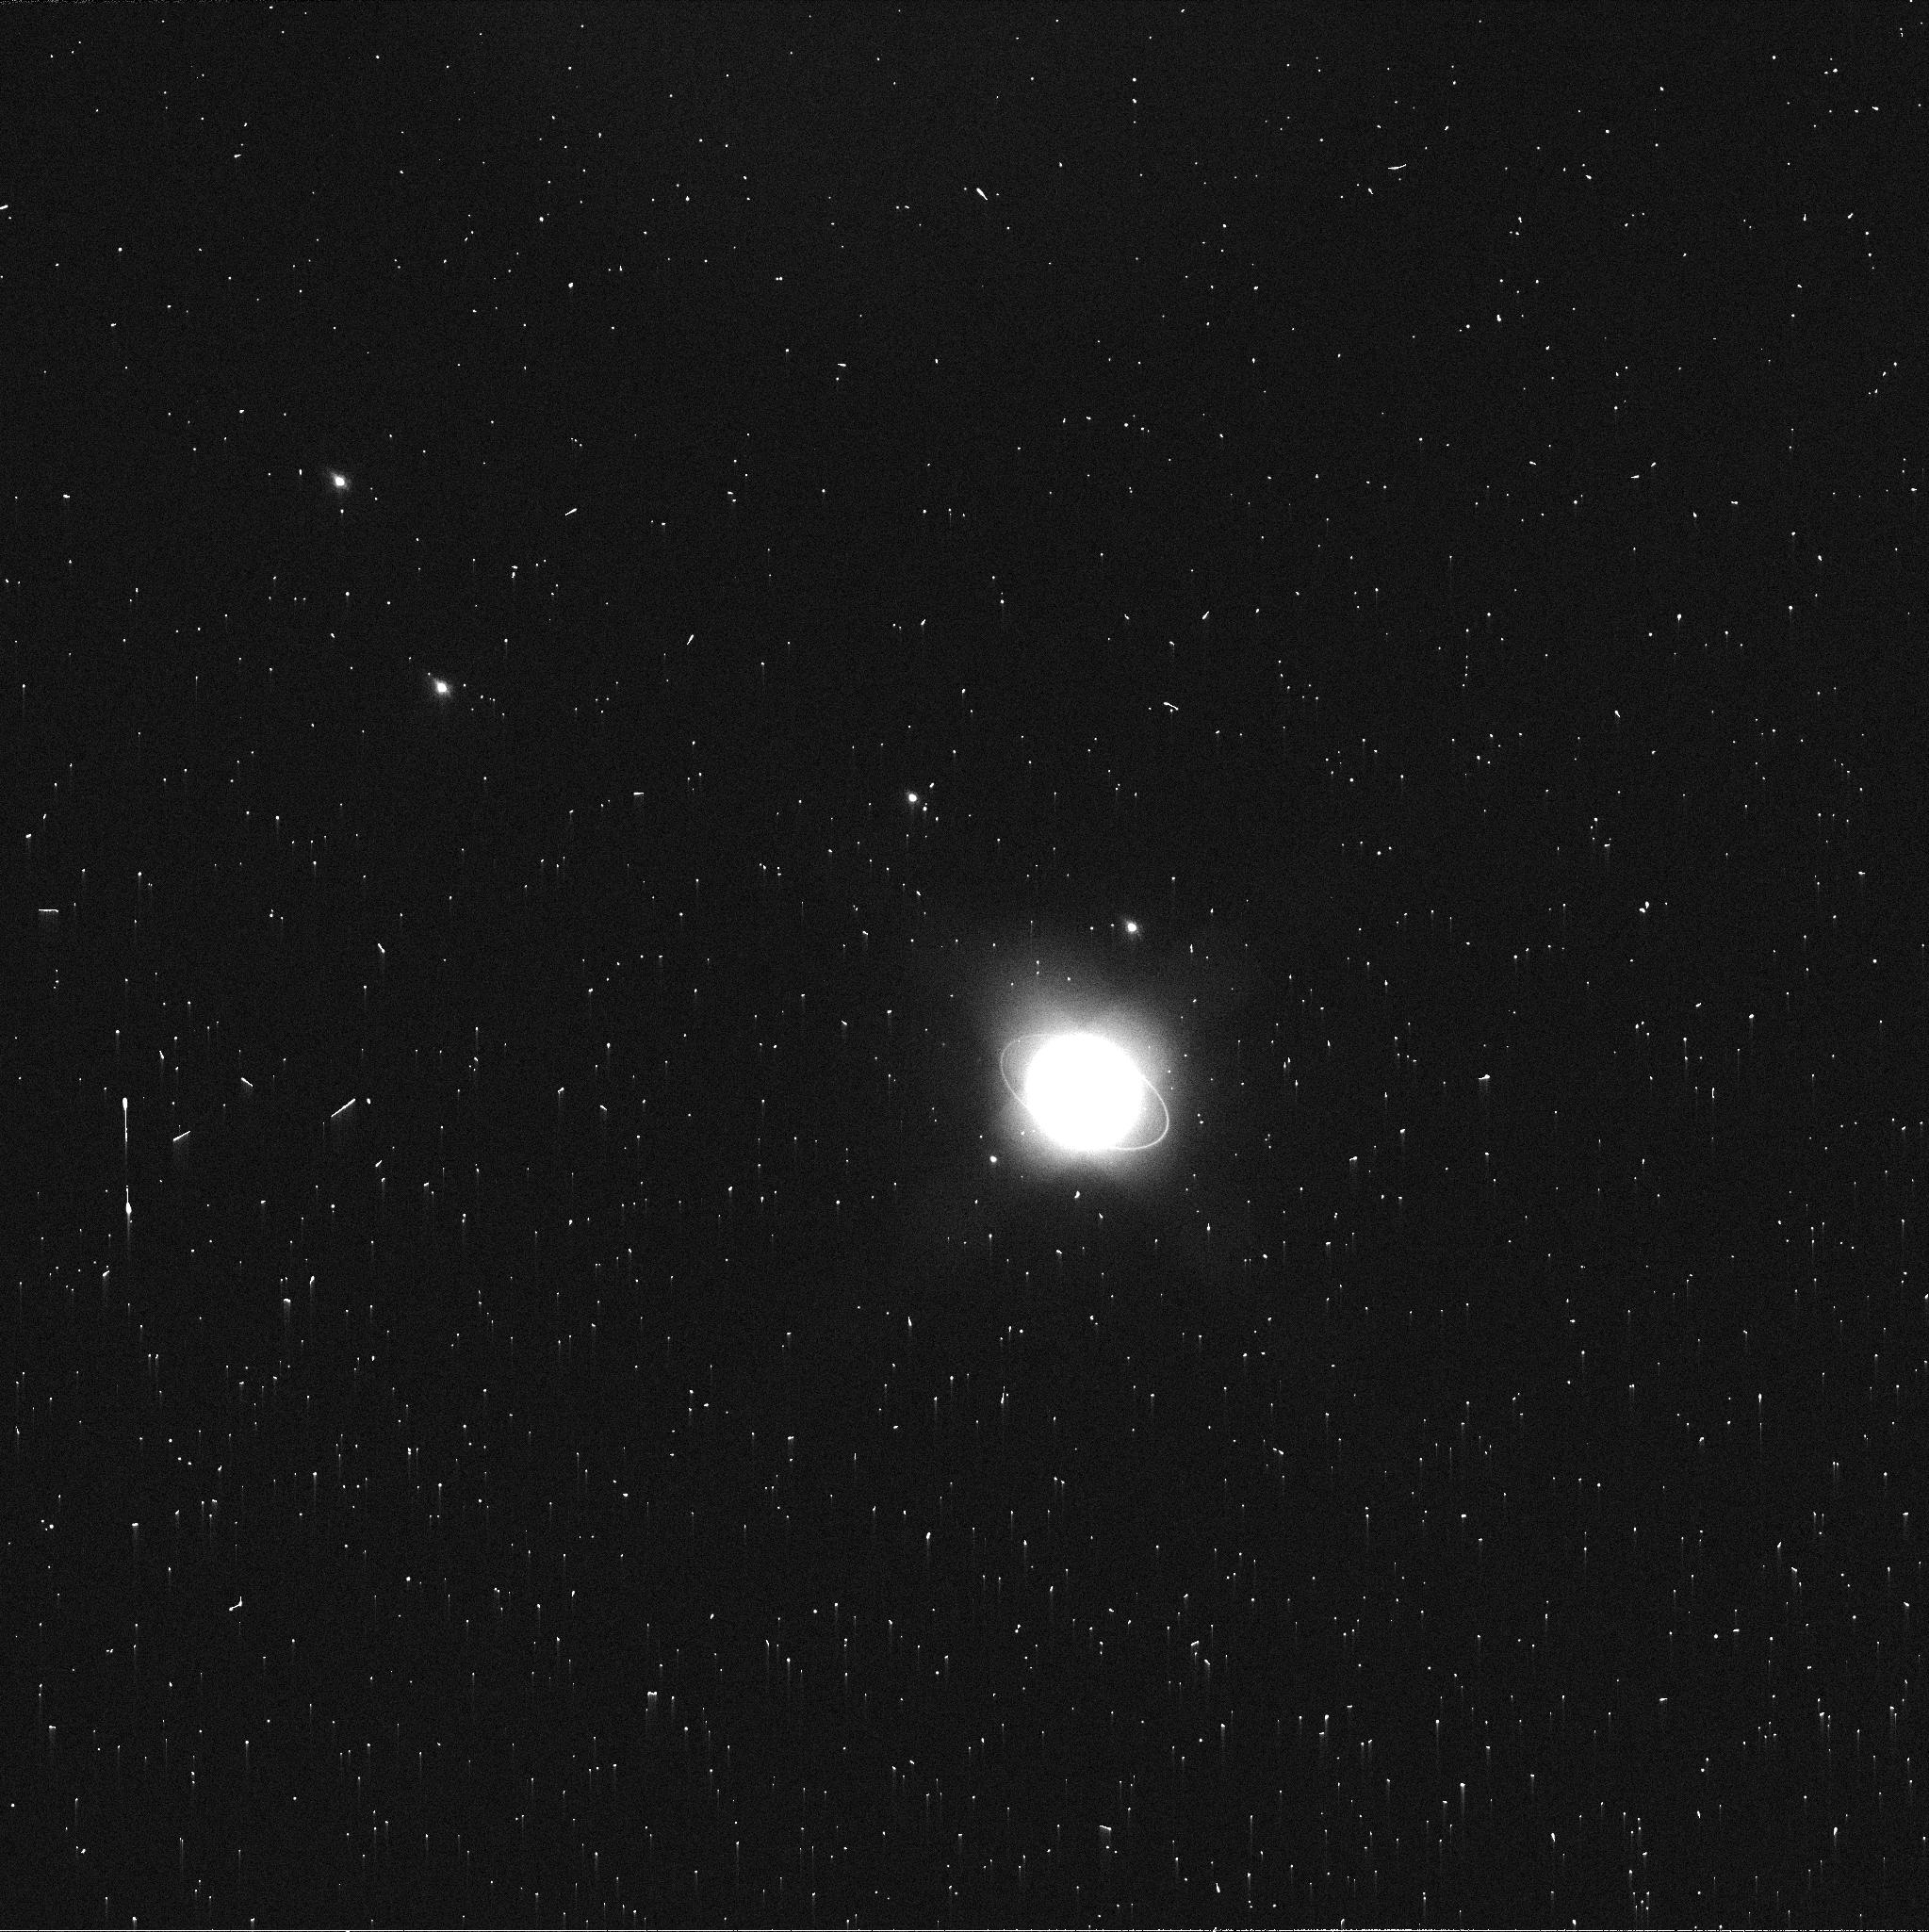
Target: URANUS
Instrument: WFC3/UVIS
Filter: FQ619N
Exposure: 2 min
Observation ID: icss02jaq

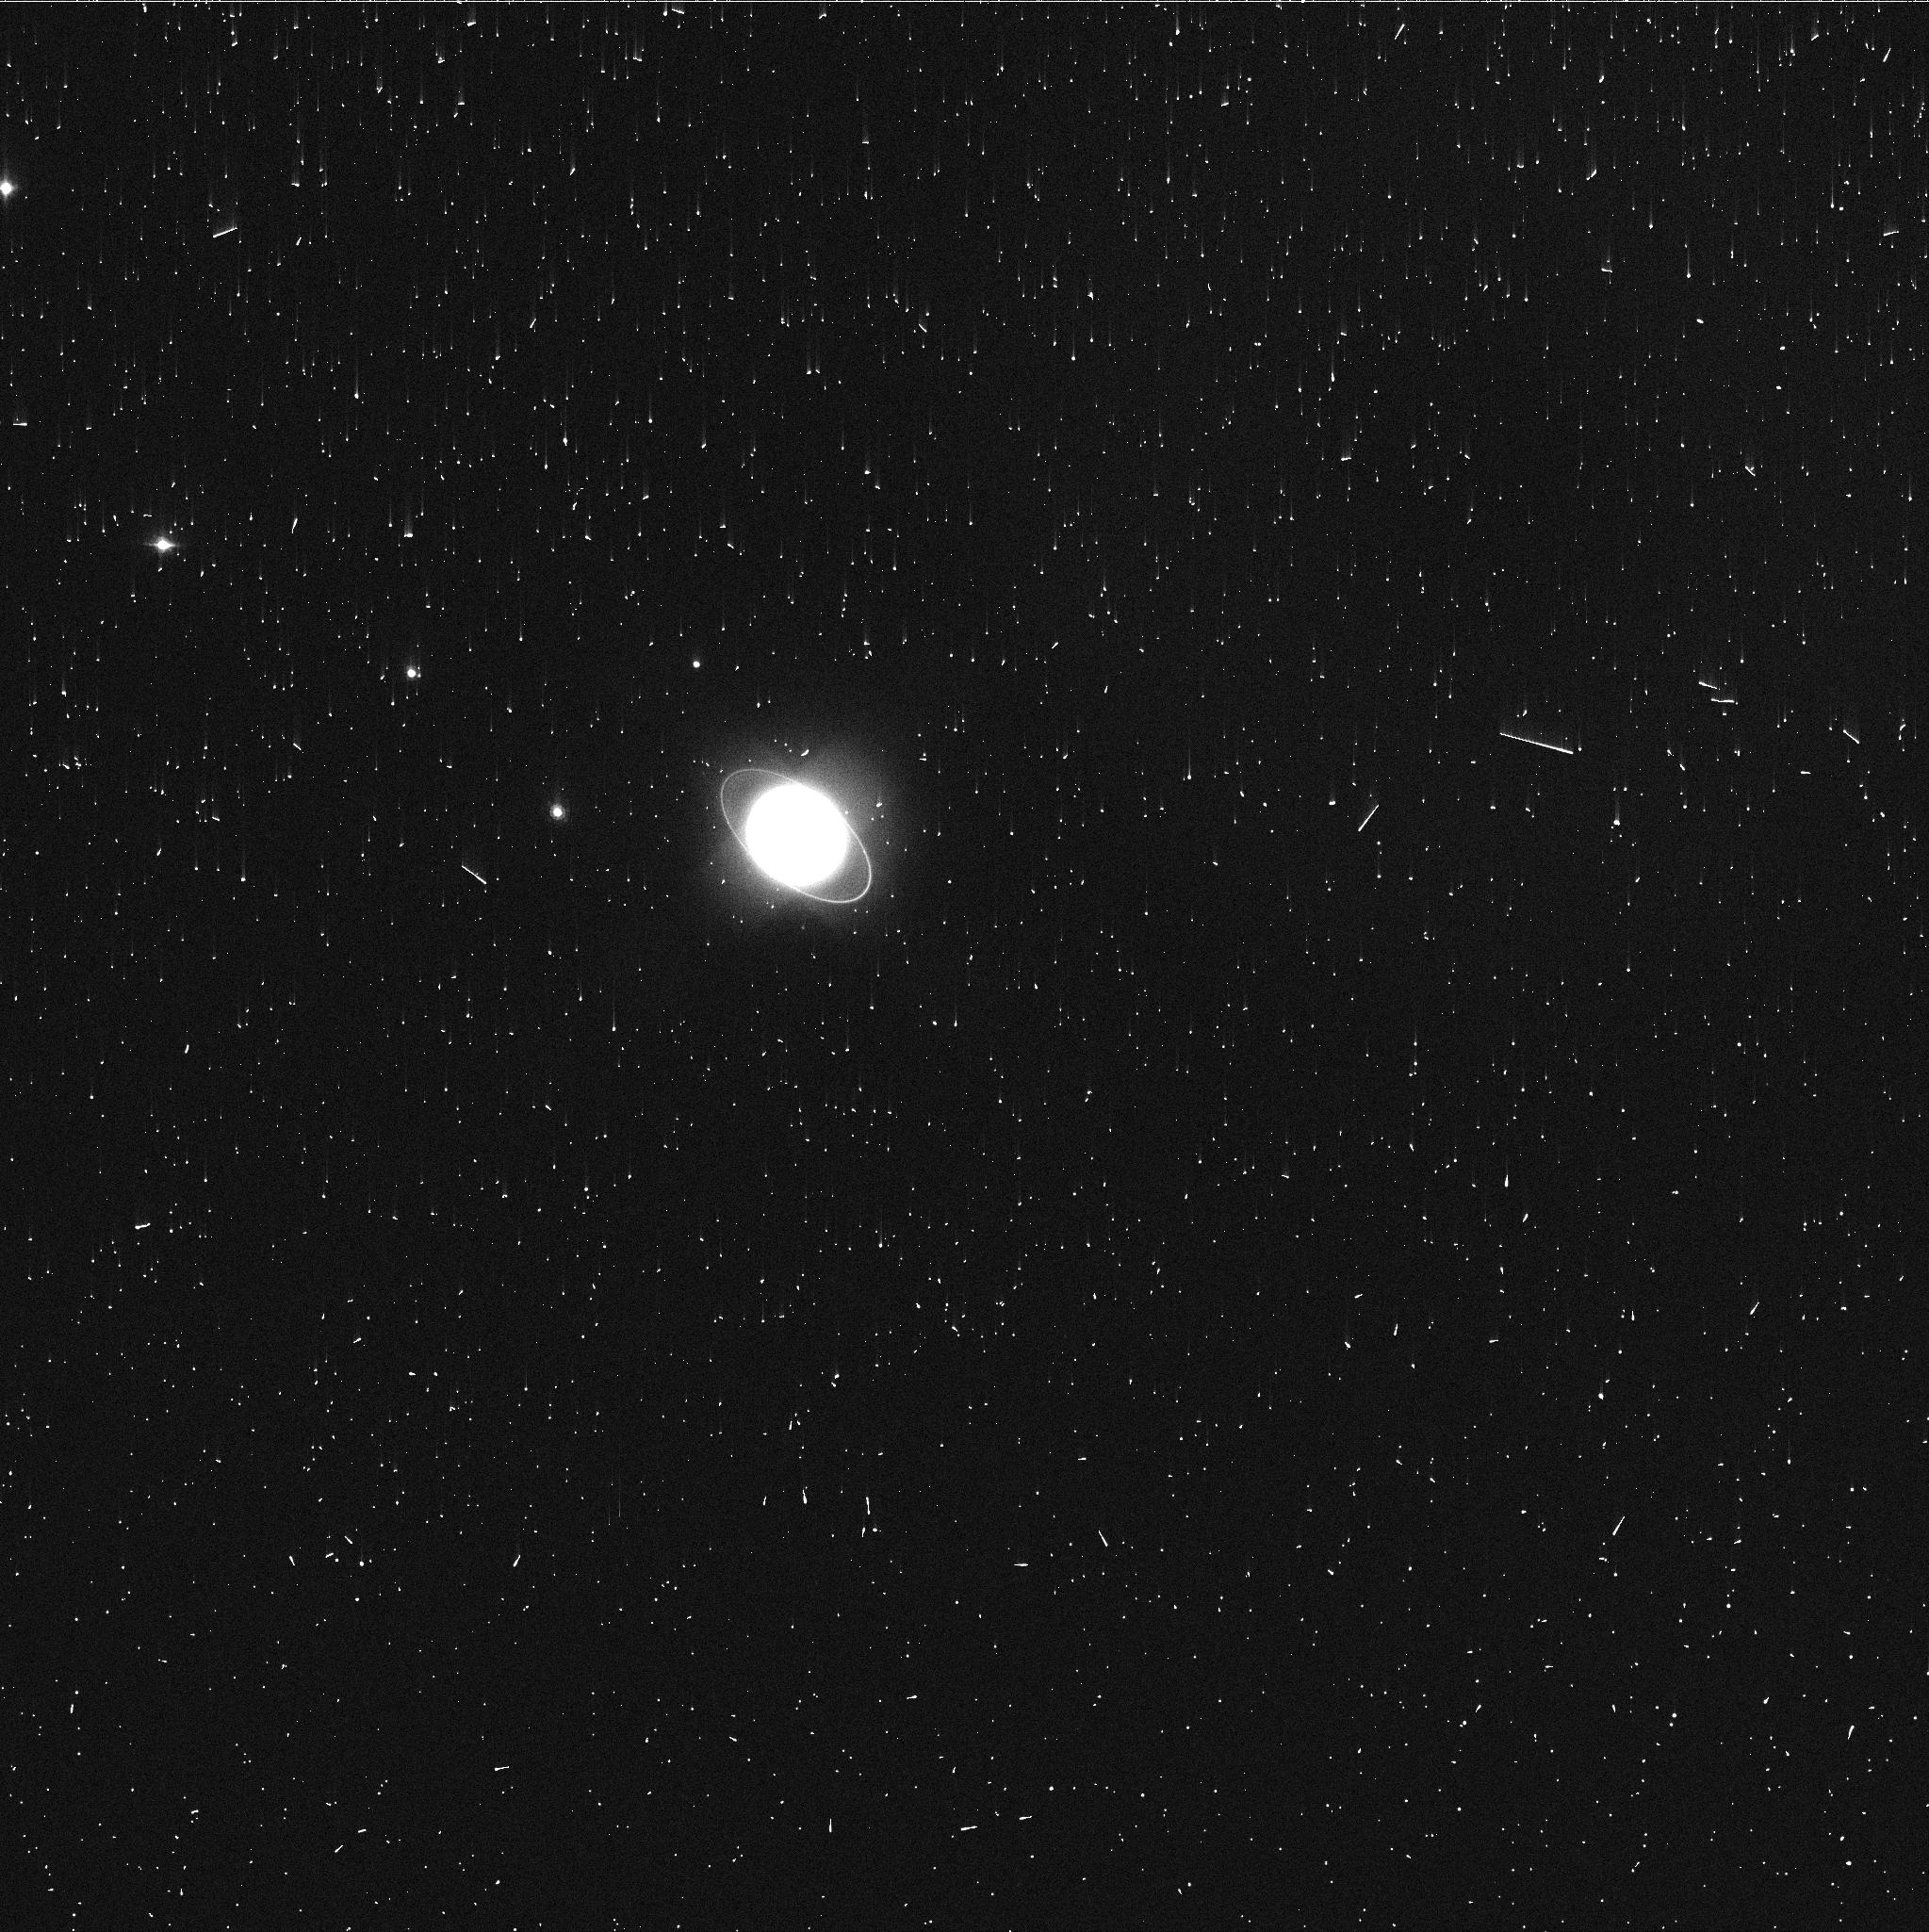
Target: URANUS
Instrument: WFC3/UVIS
Filter: FQ727N
Exposure: 3 min
Observation ID: icss01cjq

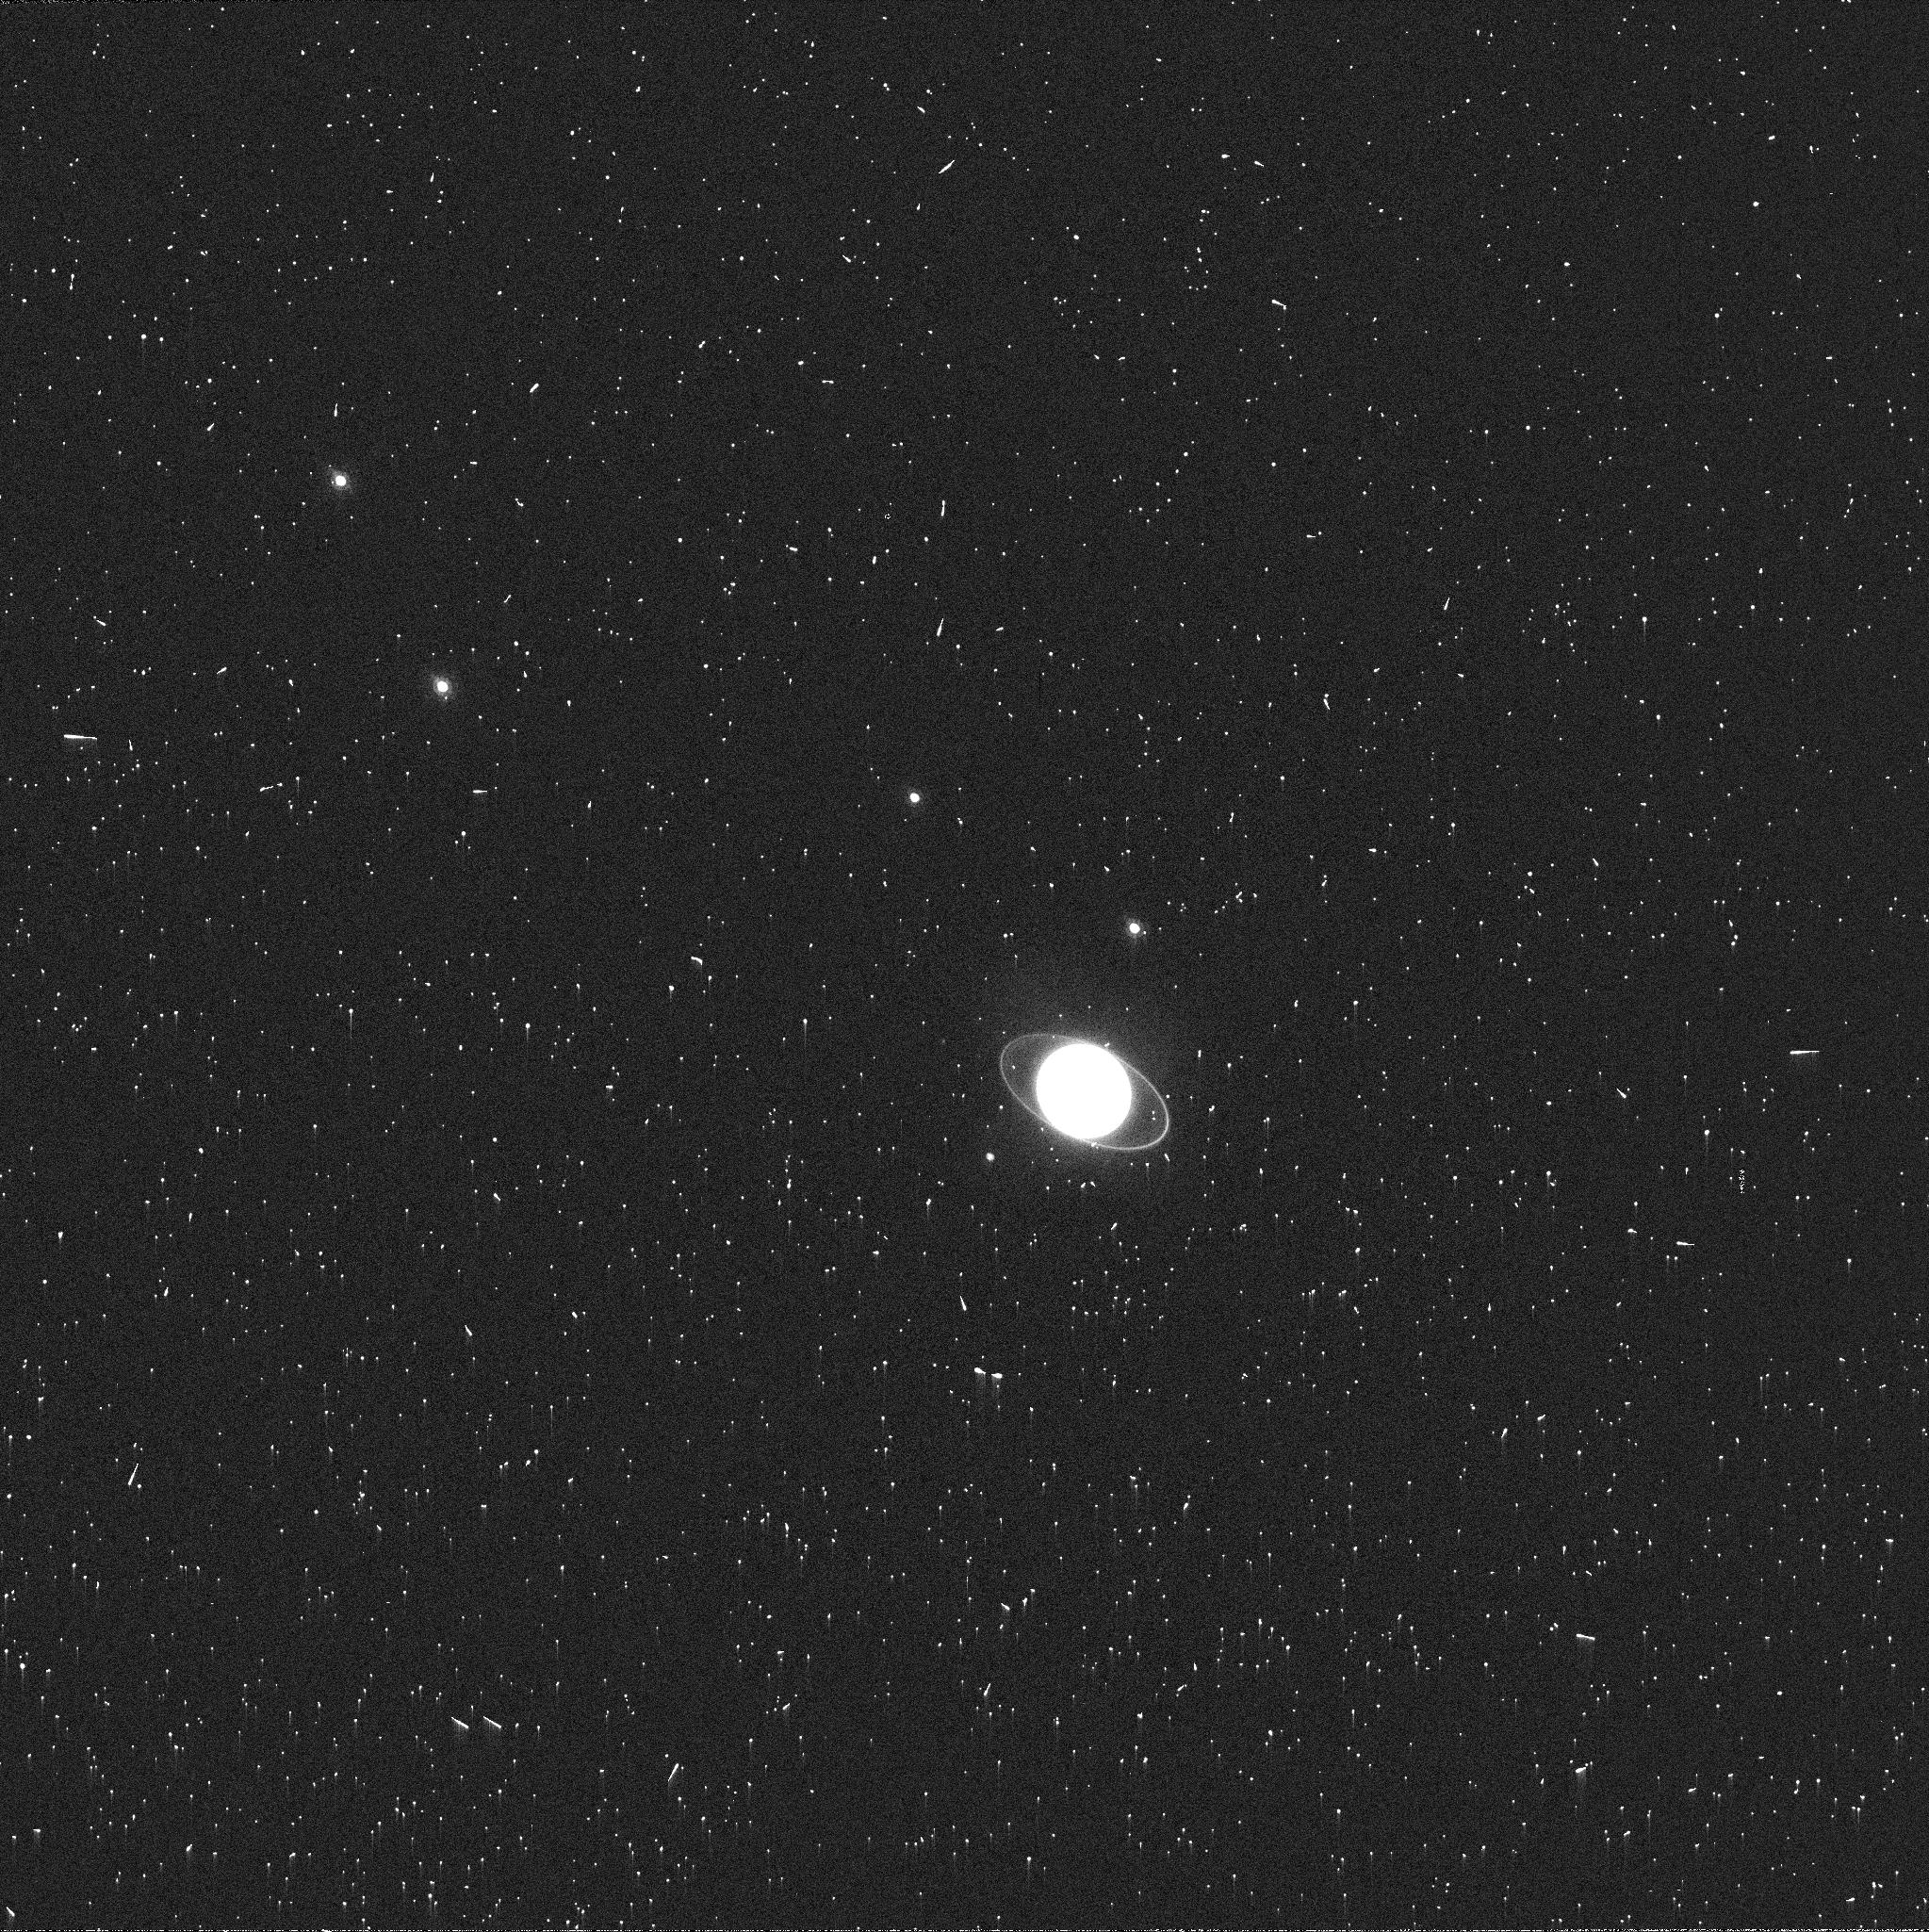
Target: URANUS
Instrument: WFC3/UVIS
Filter: FQ889N
Exposure: 3 min
Observation ID: icss02jbq

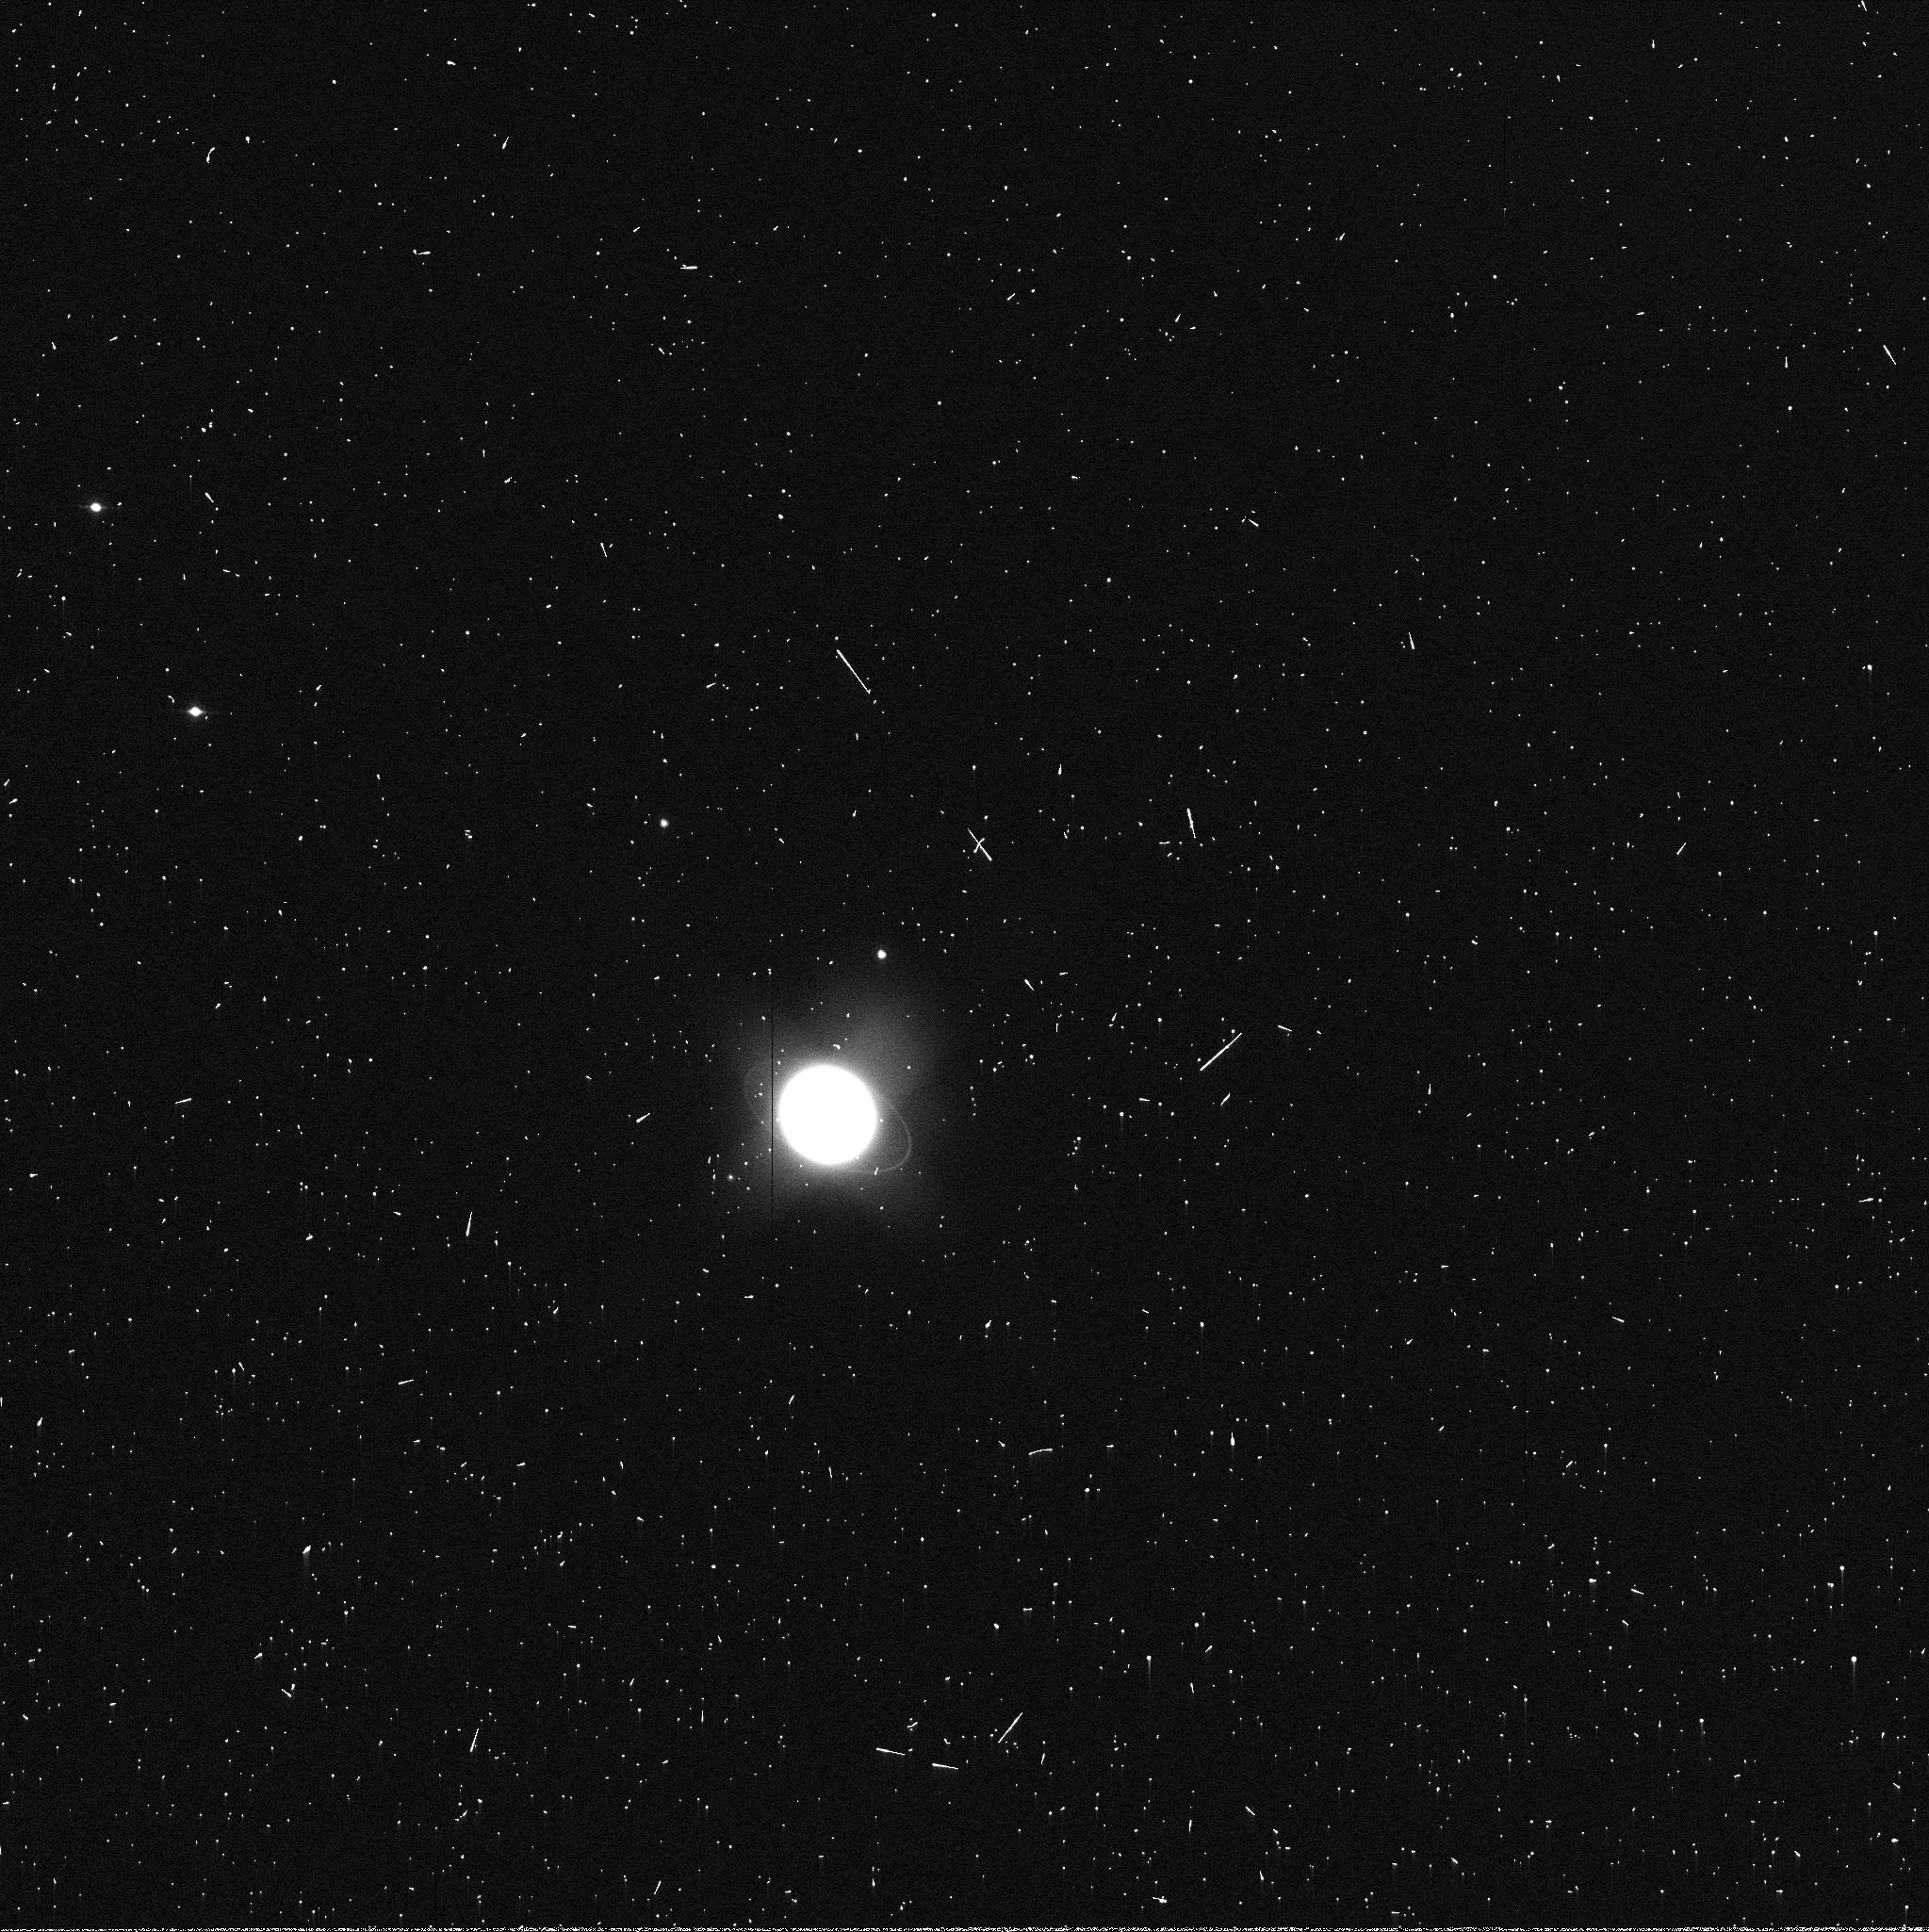
Target: URANUS
Instrument: WFC3/UVIS
Filter: FQ937N
Exposure: 2 min
Observation ID: icss02jcq

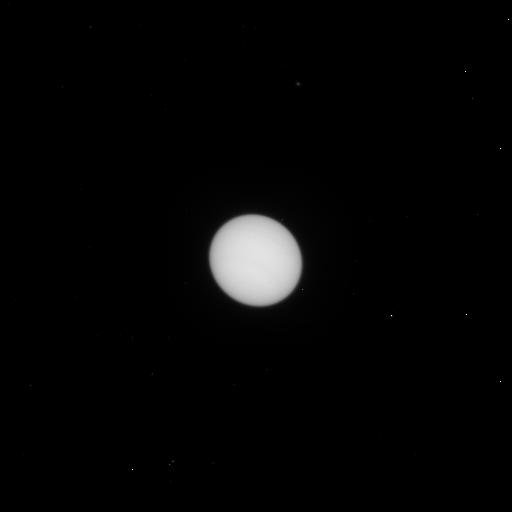
Target: URANUS
Instrument: WFC3/UVIS
Filter: F631N
Exposure: 1 min
Observation ID: icss02j5q

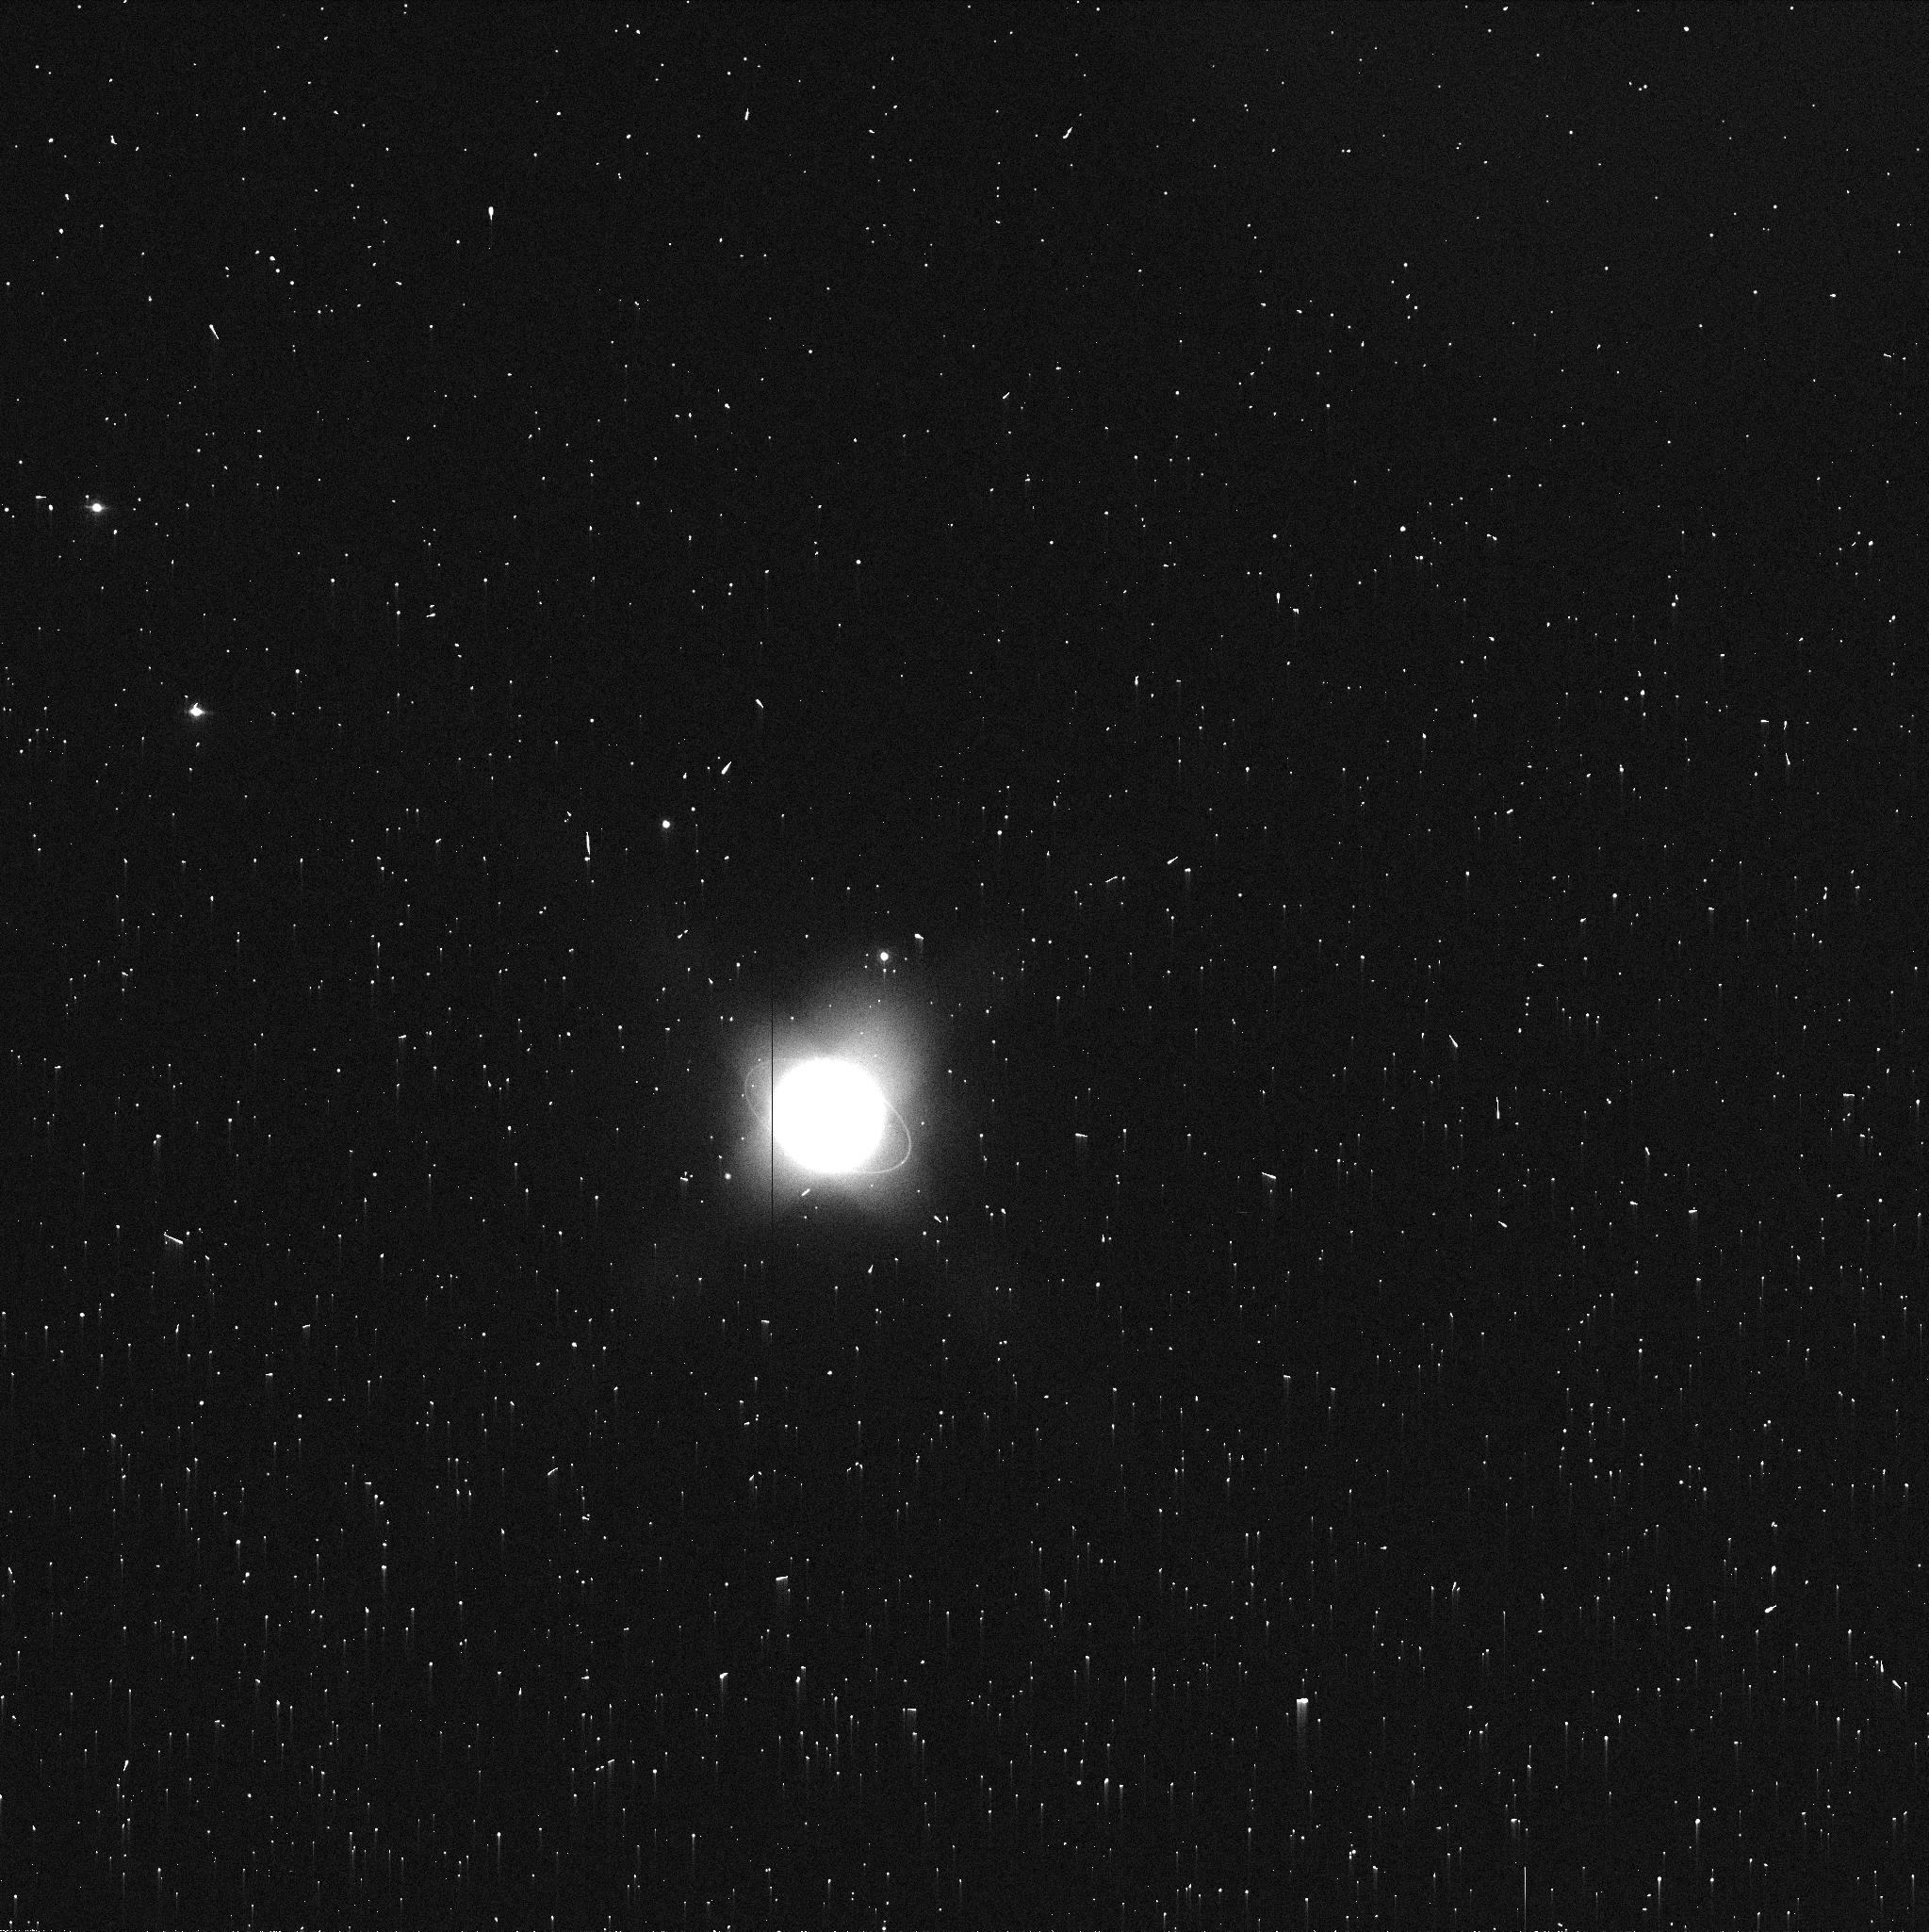
Target: URANUS
Instrument: WFC3/UVIS
Filter: FQ750N
Exposure: 1 min
Observation ID: icss02jdq

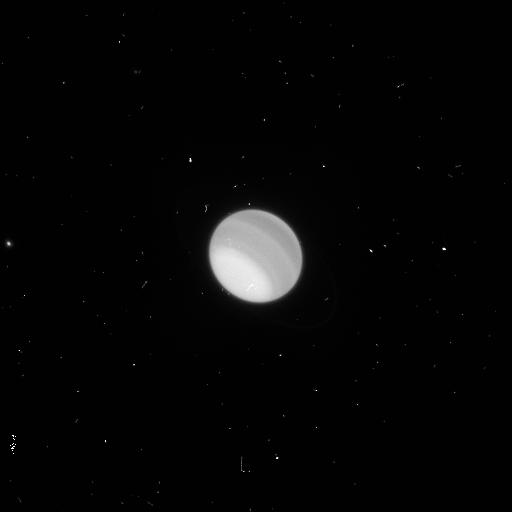
Target: URANUS
Instrument: WFC3/UVIS
Filter: F953N
Exposure: 4 min
Observation ID: icss01ceq

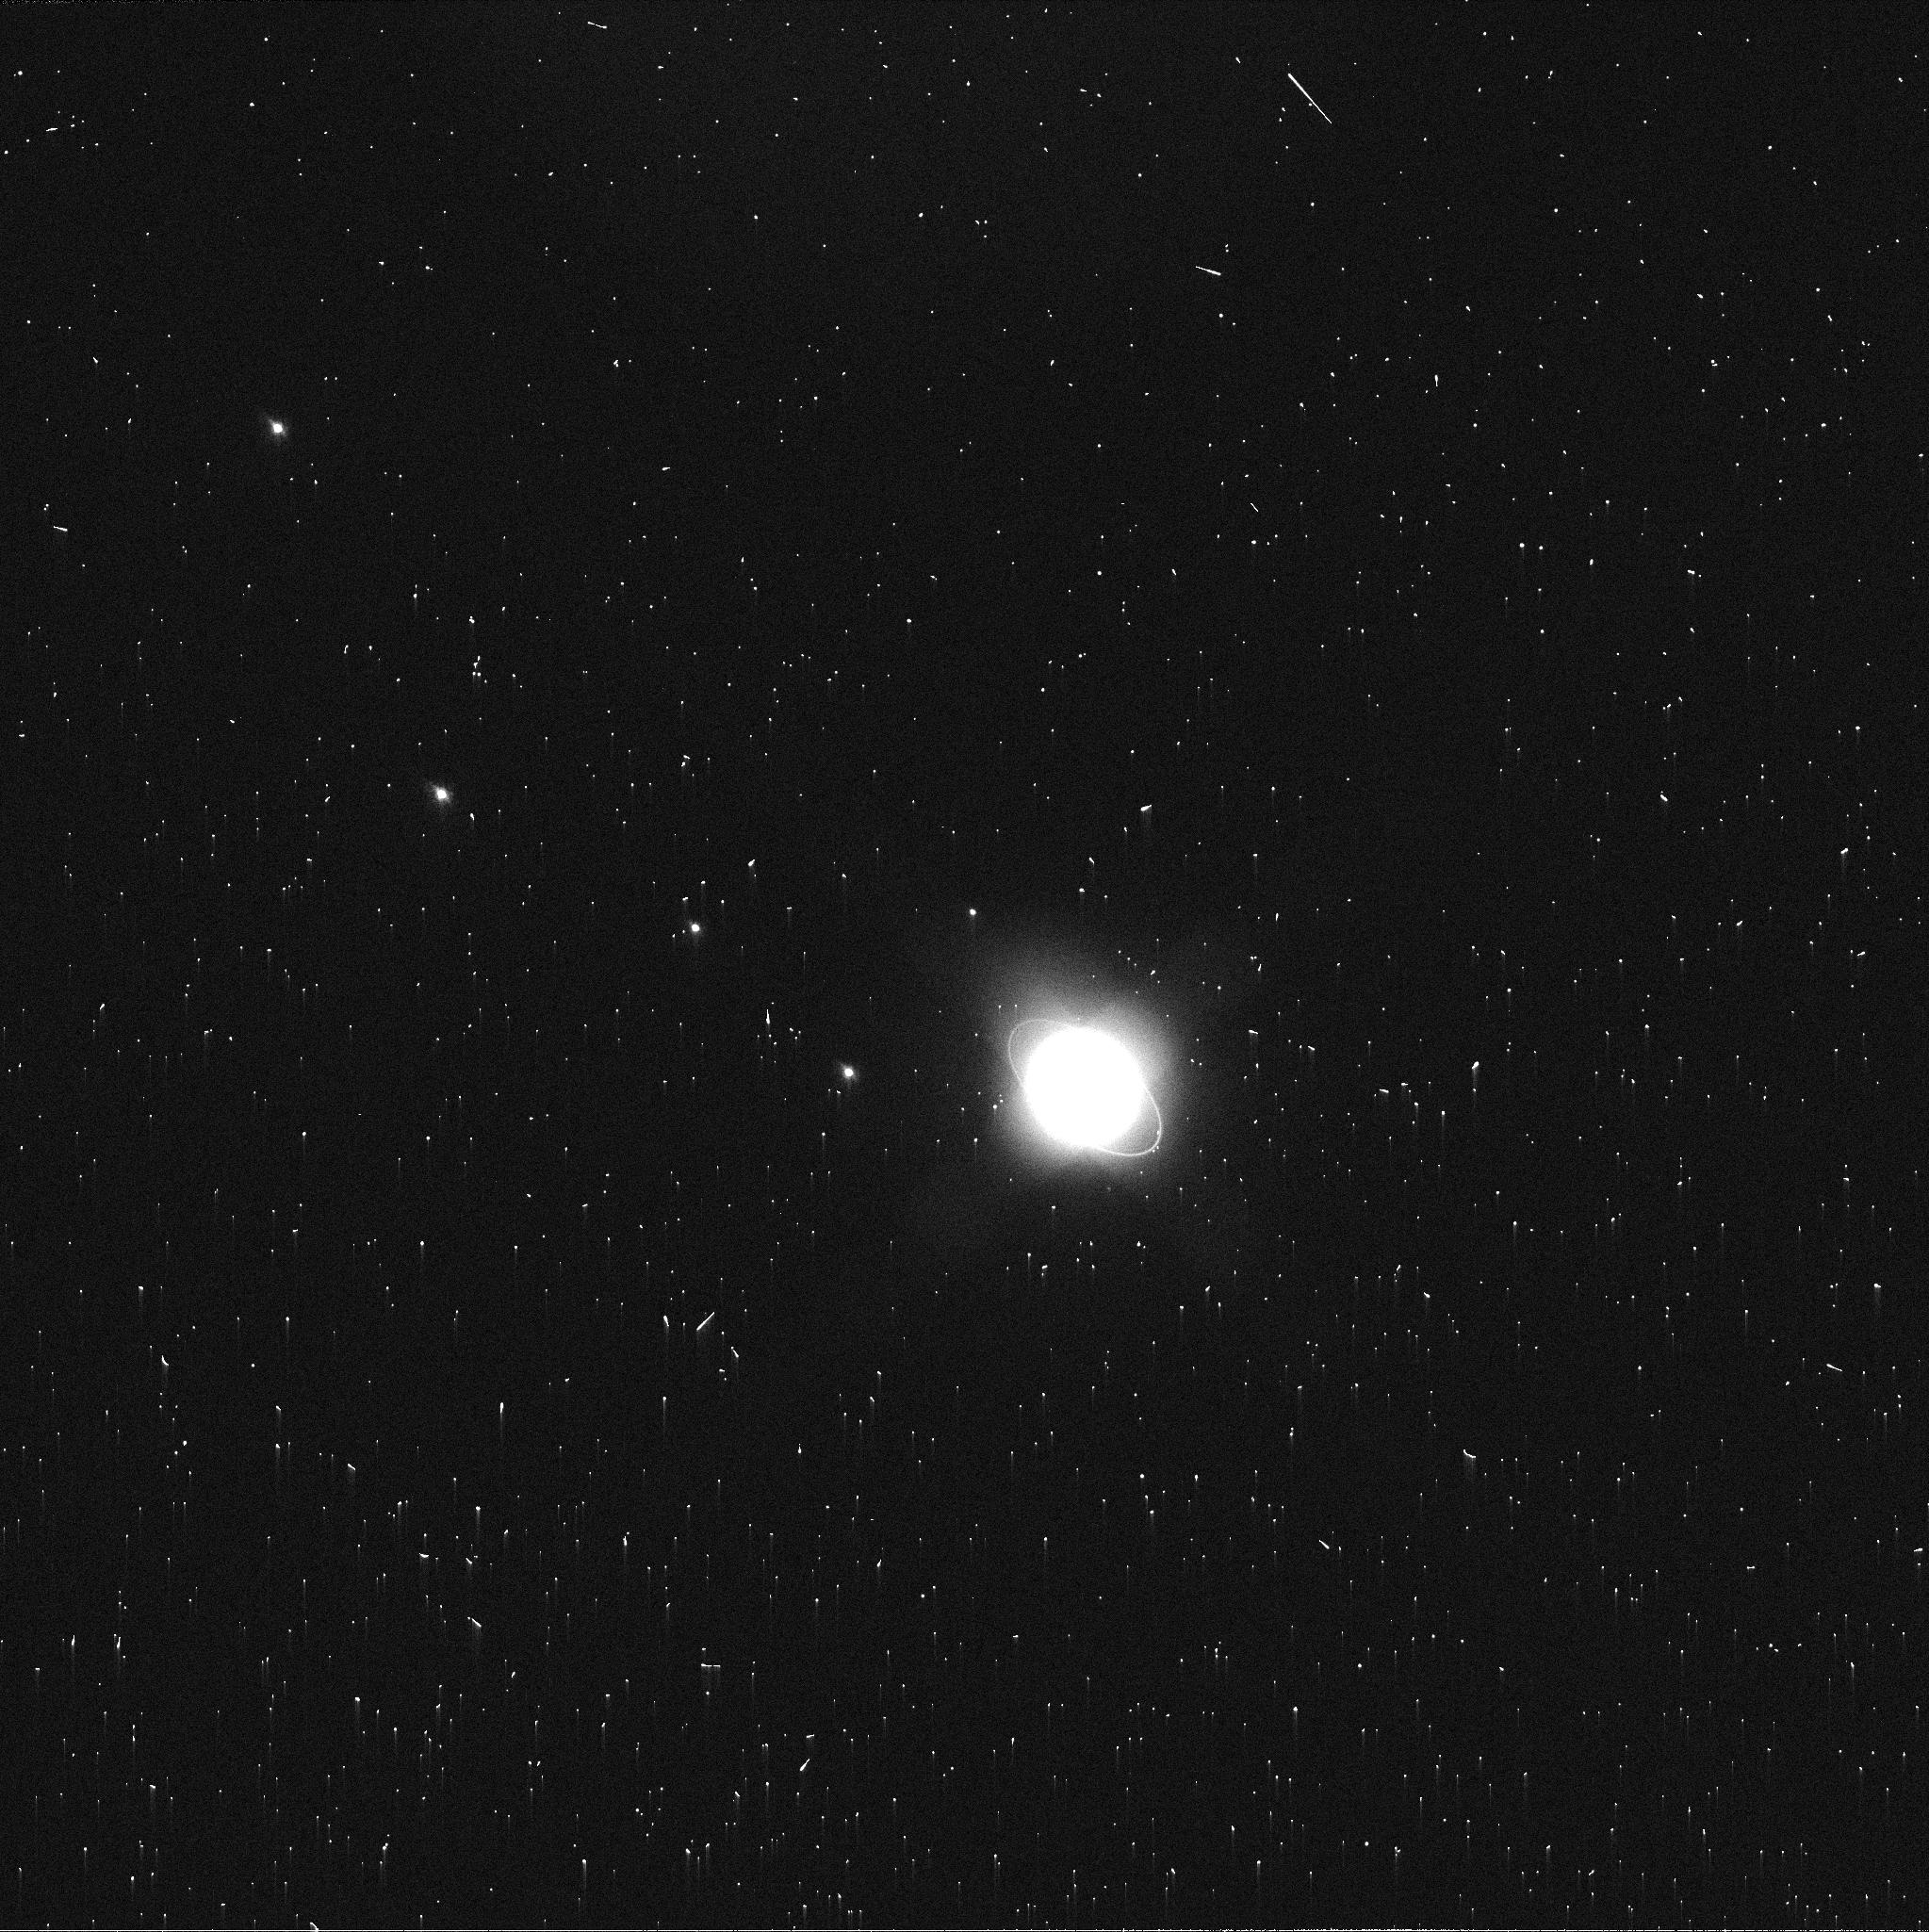
Target: URANUS
Instrument: WFC3/UVIS
Filter: FQ619N
Exposure: 2 min
Observation ID: icss01cfq

Longitude-resolved maps of Uranuss radio emission (PI: de Pater, Imke)

We request time in the A-configuration to produce longitude/latitude-resolved maps of Uranus at 1.0 cm (Ka-band), 2.0 cm (Ku-band), 3.6 cm (X-band), 6.0 cm (C-band), and 13 cm (S-band). These data will enable us to resolve features on scales as small as 1000-2000 km, which is essential to characterize Uranus's atmospheric dynamics, both on global and local scales. Two HST orbits are requested. Quasi-simultaneous HST observations will be used to enhance the scientific return of these data. However, we note that the scientific value of the VLA data alone is very high and does not depend on the HST data. Ideally, the HST data are taken at the same time, but any 2 orbits separated by 24 hrs within a few weeks from the VLA data is acceptable.